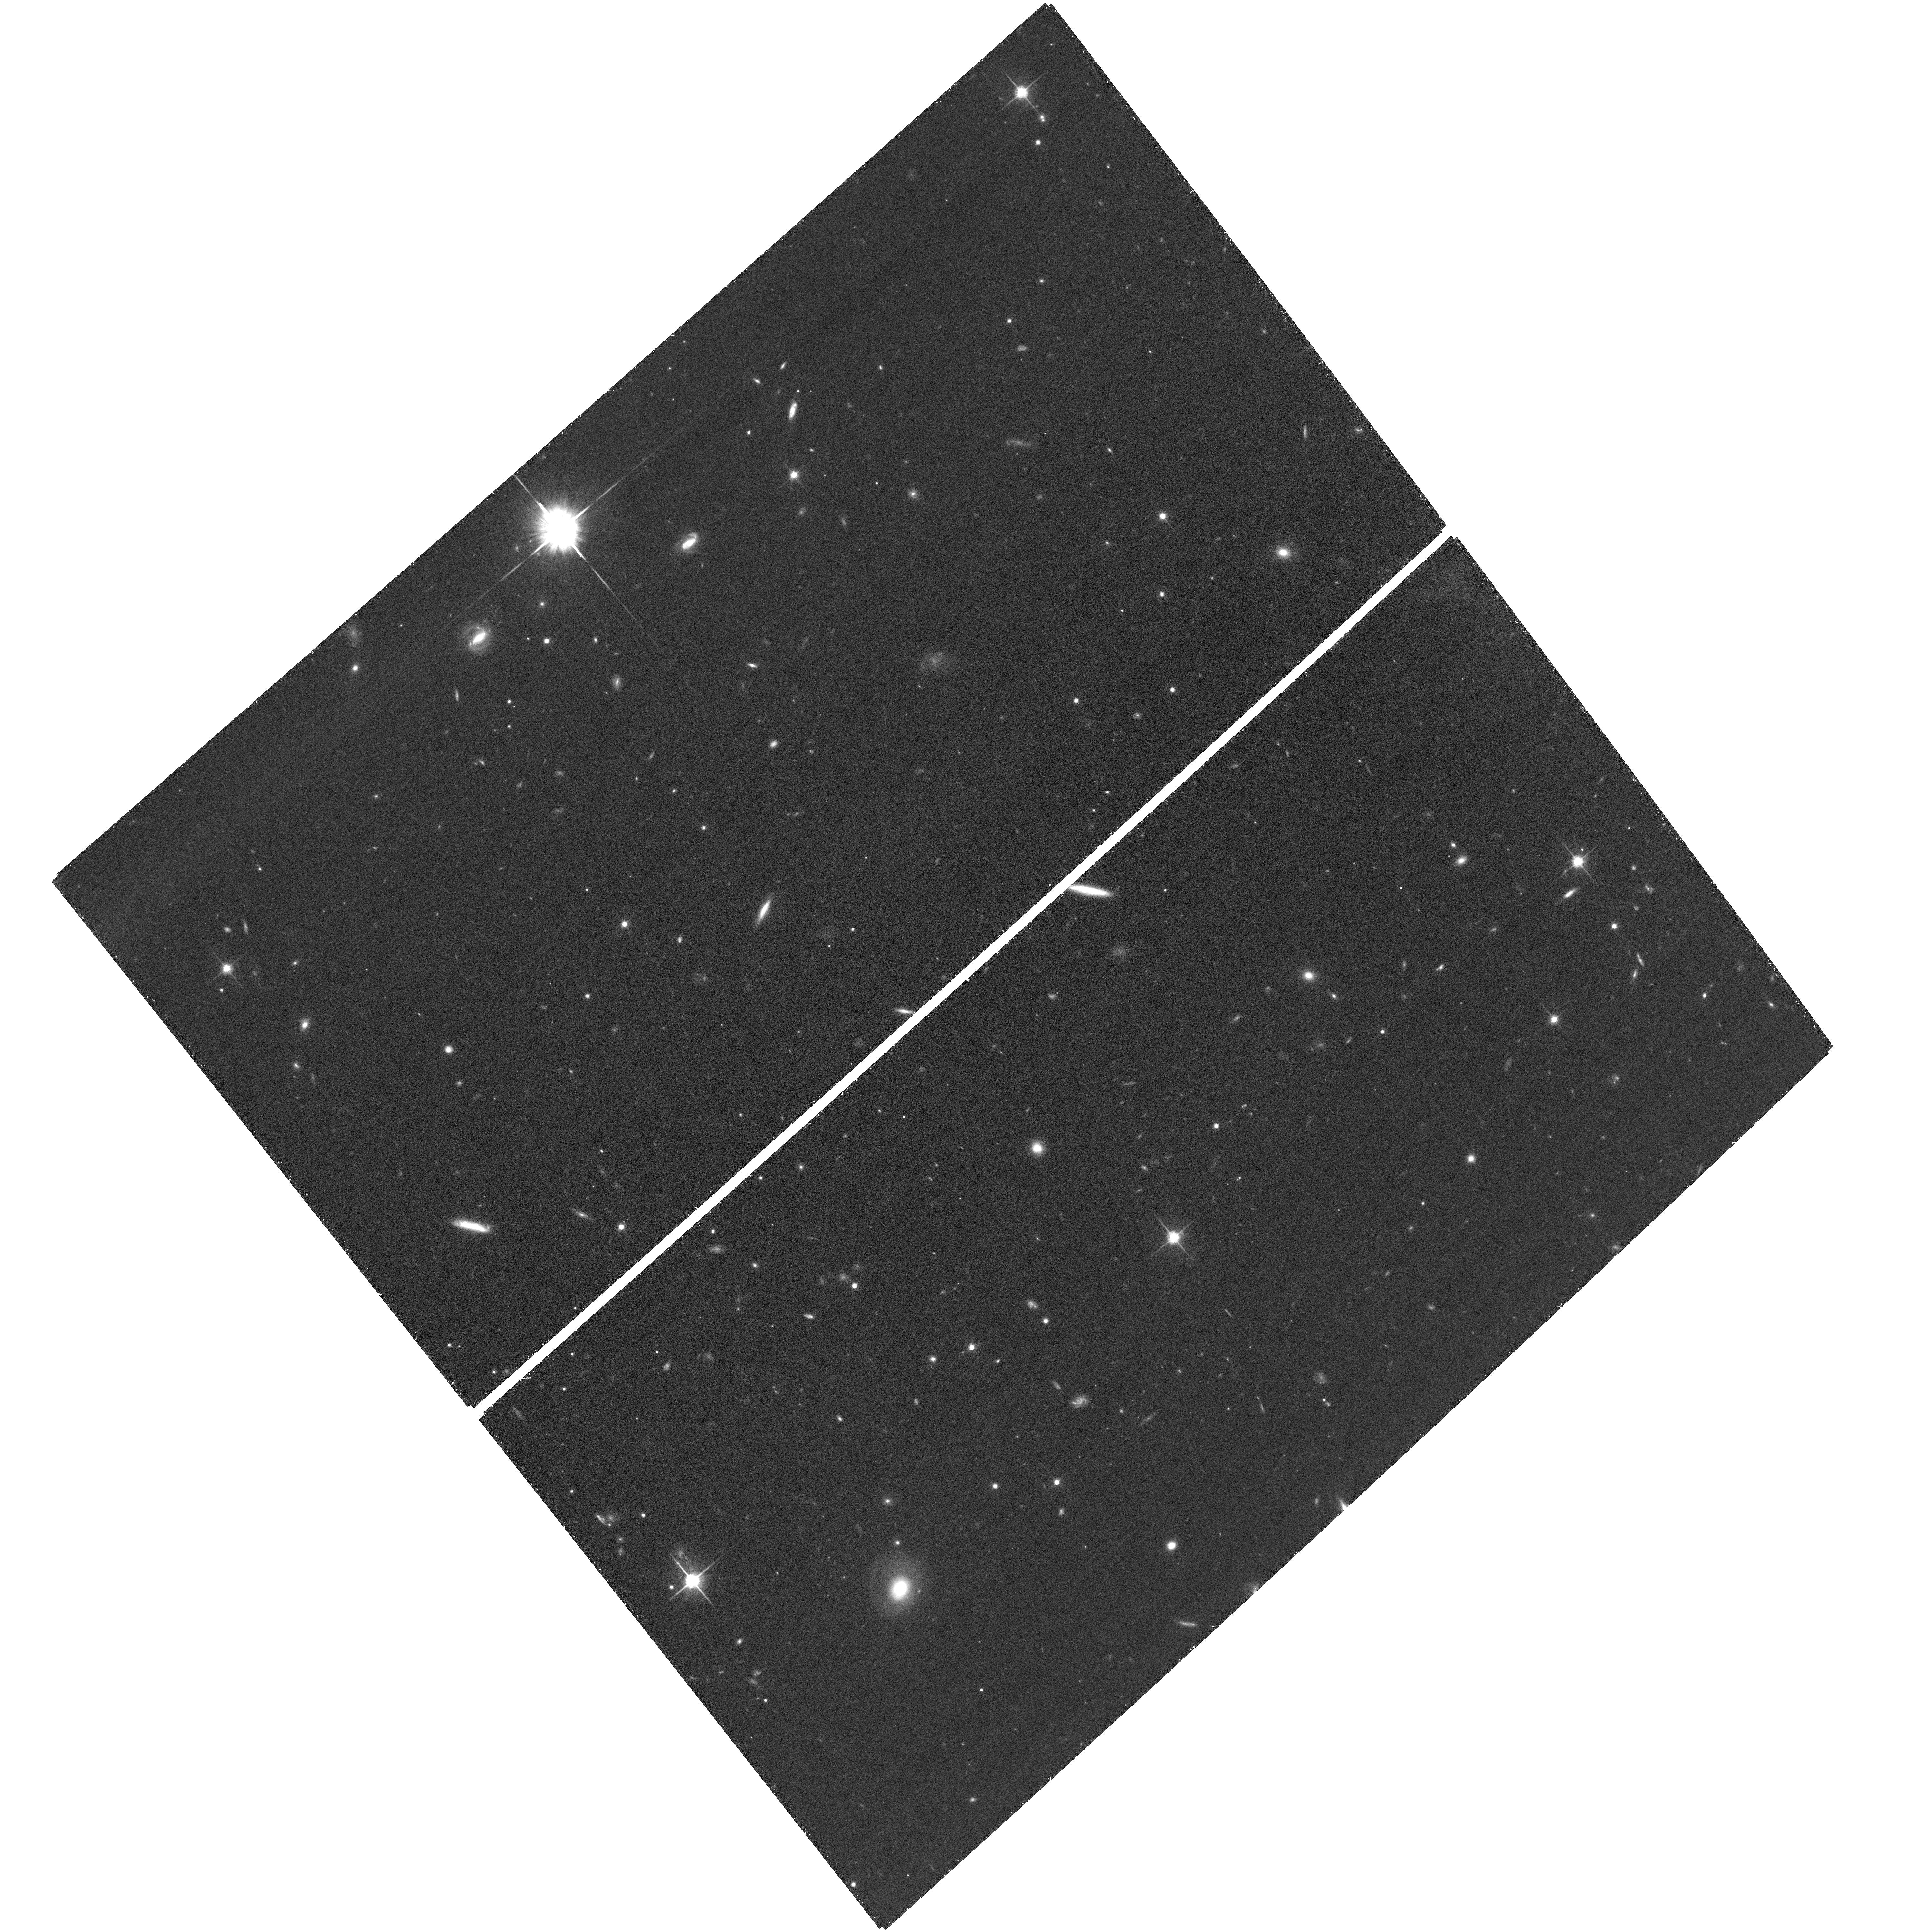
Target: J2225+0527-DLA
Instrument: ACS/WFC
Filter: F814W
Exposure: 34 min
Observation ID: hst_16889_02_acs_wfc_f814w_jese02

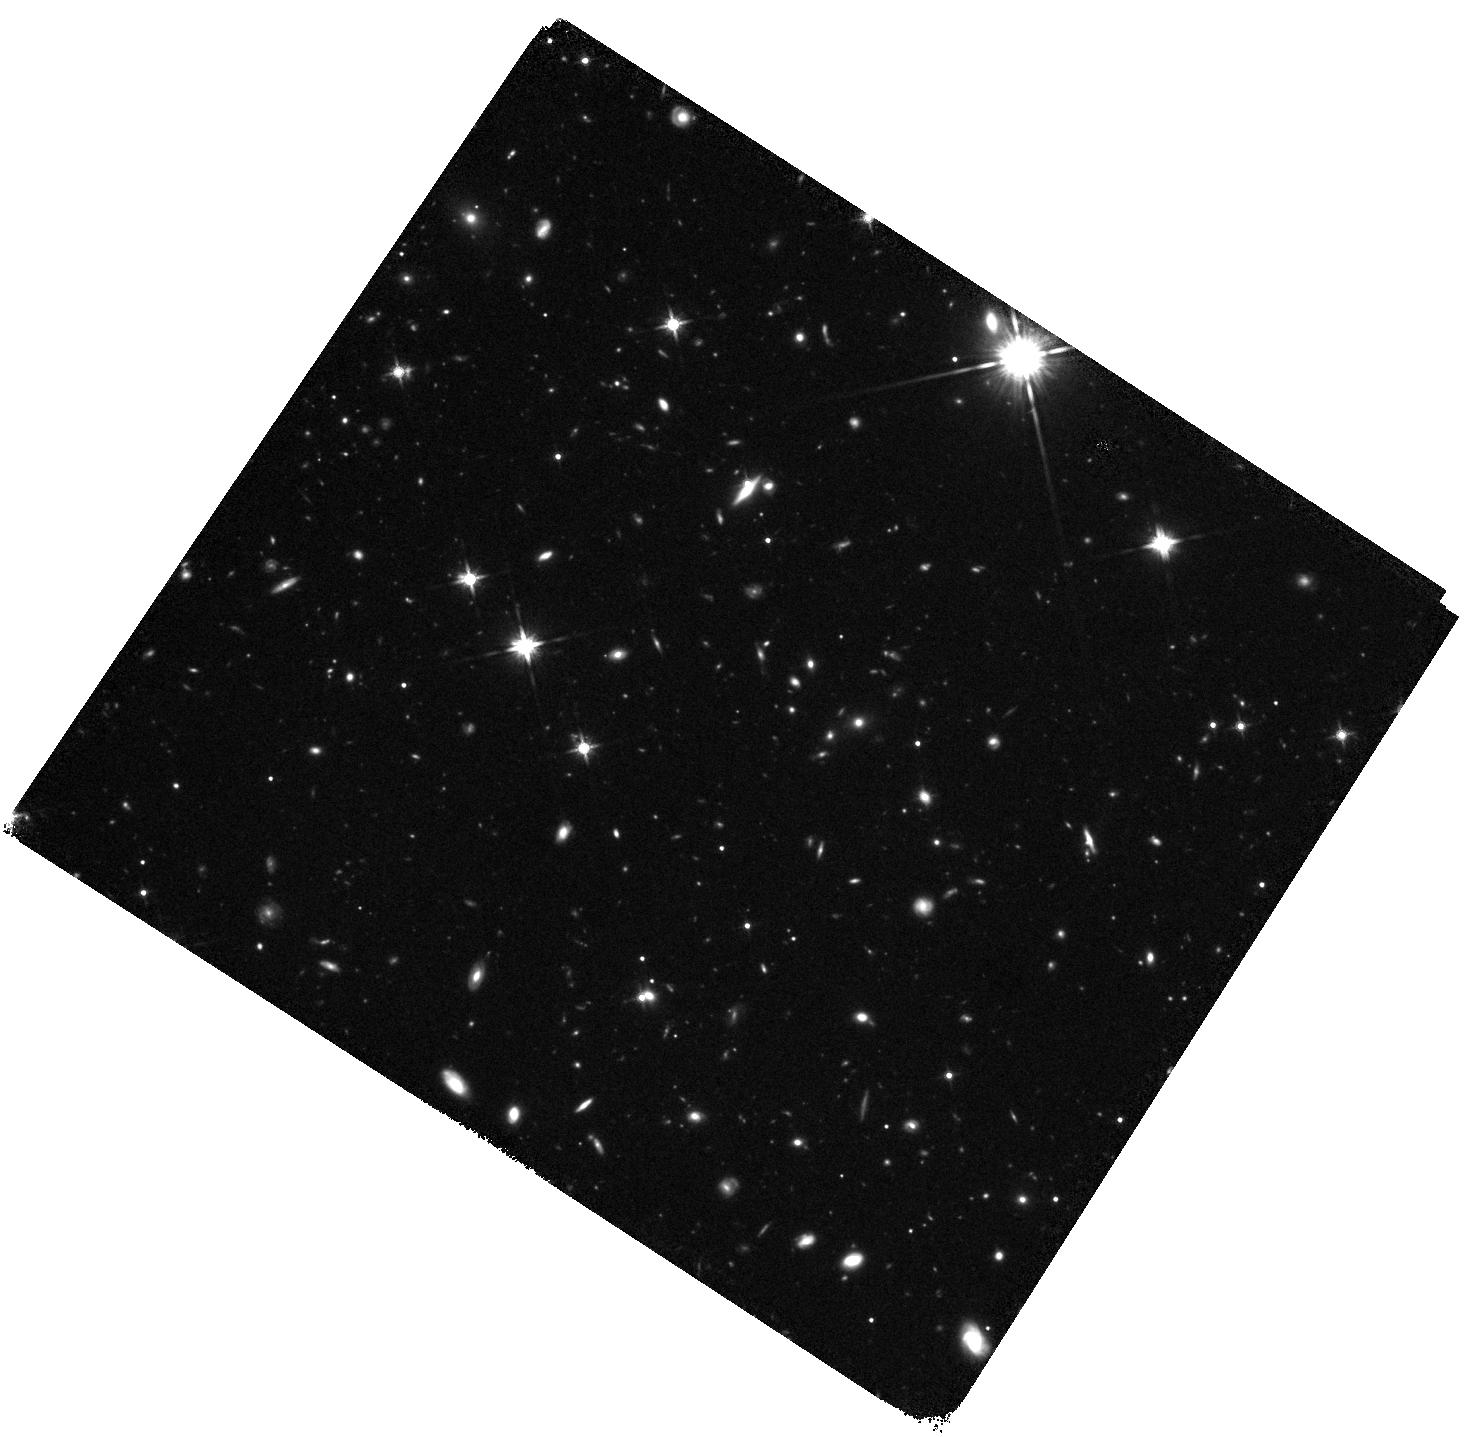
Target: J1626+2751-DLA
Instrument: WFC3/IR
Filter: F140W
Exposure: 38 min
Observation ID: hst_16889_01_wfc3_ir_f140w_iese01

The molecular gas mass of high-redshift HI-selected galaxies (PI: Kanekar, Nissim)

HI-absorption-selected galaxies associated with damped Ly-alpha absorbers (DLAs) provide a unique opportunity to study the gas in 'typical' galaxies at high redshifts, without a luminosity bias. We have used ALMA and NOEMA to detect [CII]-158 micron or CO emission from 13 DLA galaxies at z ~ 2-4, and the JVLA to detect CO(2-1) or CO(1-0) emission from three of these galaxies. We propose to continue this successful ALMA+JVLA project, with (1) a JVLA search for CO(1-0) or CO(2-1) emission from five DLA galaxies at z~2-4 with ALMA/NOEMA detections of CO or [CII]-158 micron emission, and (2) an HST ACS/WFC3 imaging of 3 of the 5 DLA galaxies, covering the rest-frame near-UV continuum. The JVLA observations will yield molecular gas masses for all five galaxies, and CO excitation information for four systems, while the HST observations will measure the dust-unobscured star formation rates; the combination of ALMA/NOEMA, JVLA and HST data will allow us to obtain the most complete picture of high-z DLA galaxies to date, and to directly test whether such galaxies might have been missed in emission-selected samples due to dust obscuration. We request 36.5 hours of JVLA time and 3 orbits of HST time.